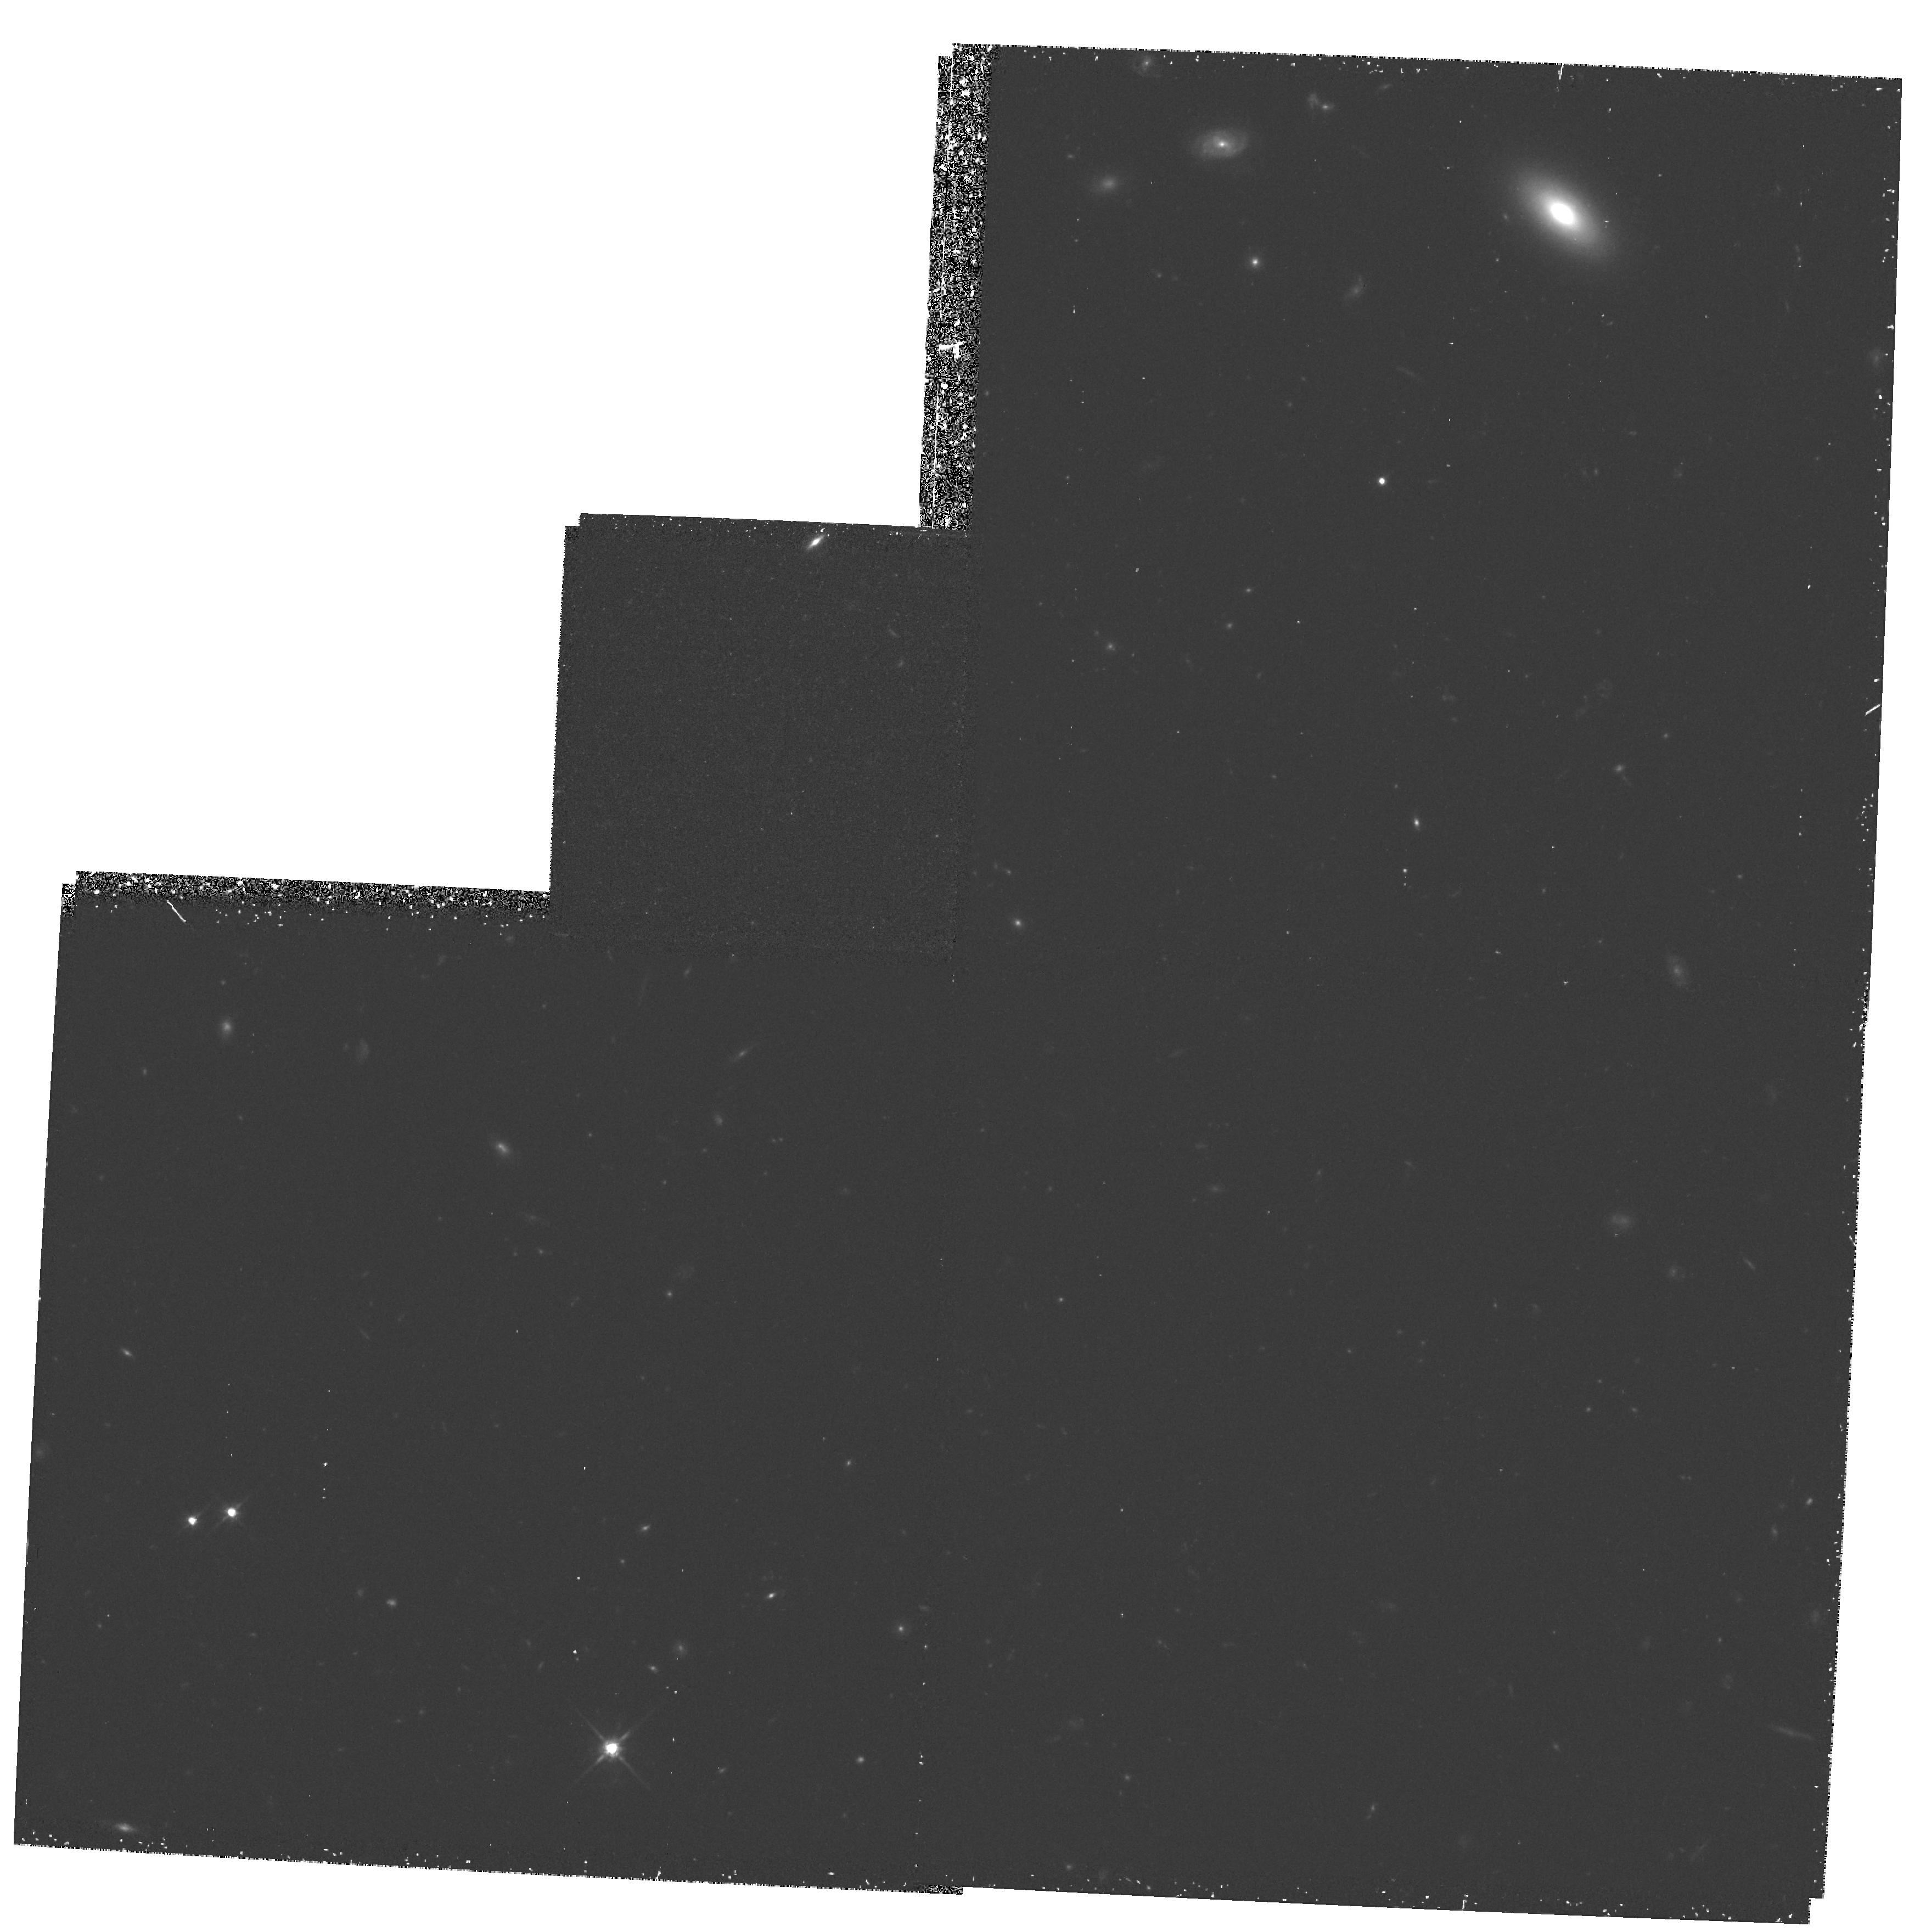
Target: EBL2
Instrument: WFPC2/PC
Filter: F814W
Exposure: 1.2 h
Observation ID: hst_5968_02_wfpc2_pc_f814w_u2uy02

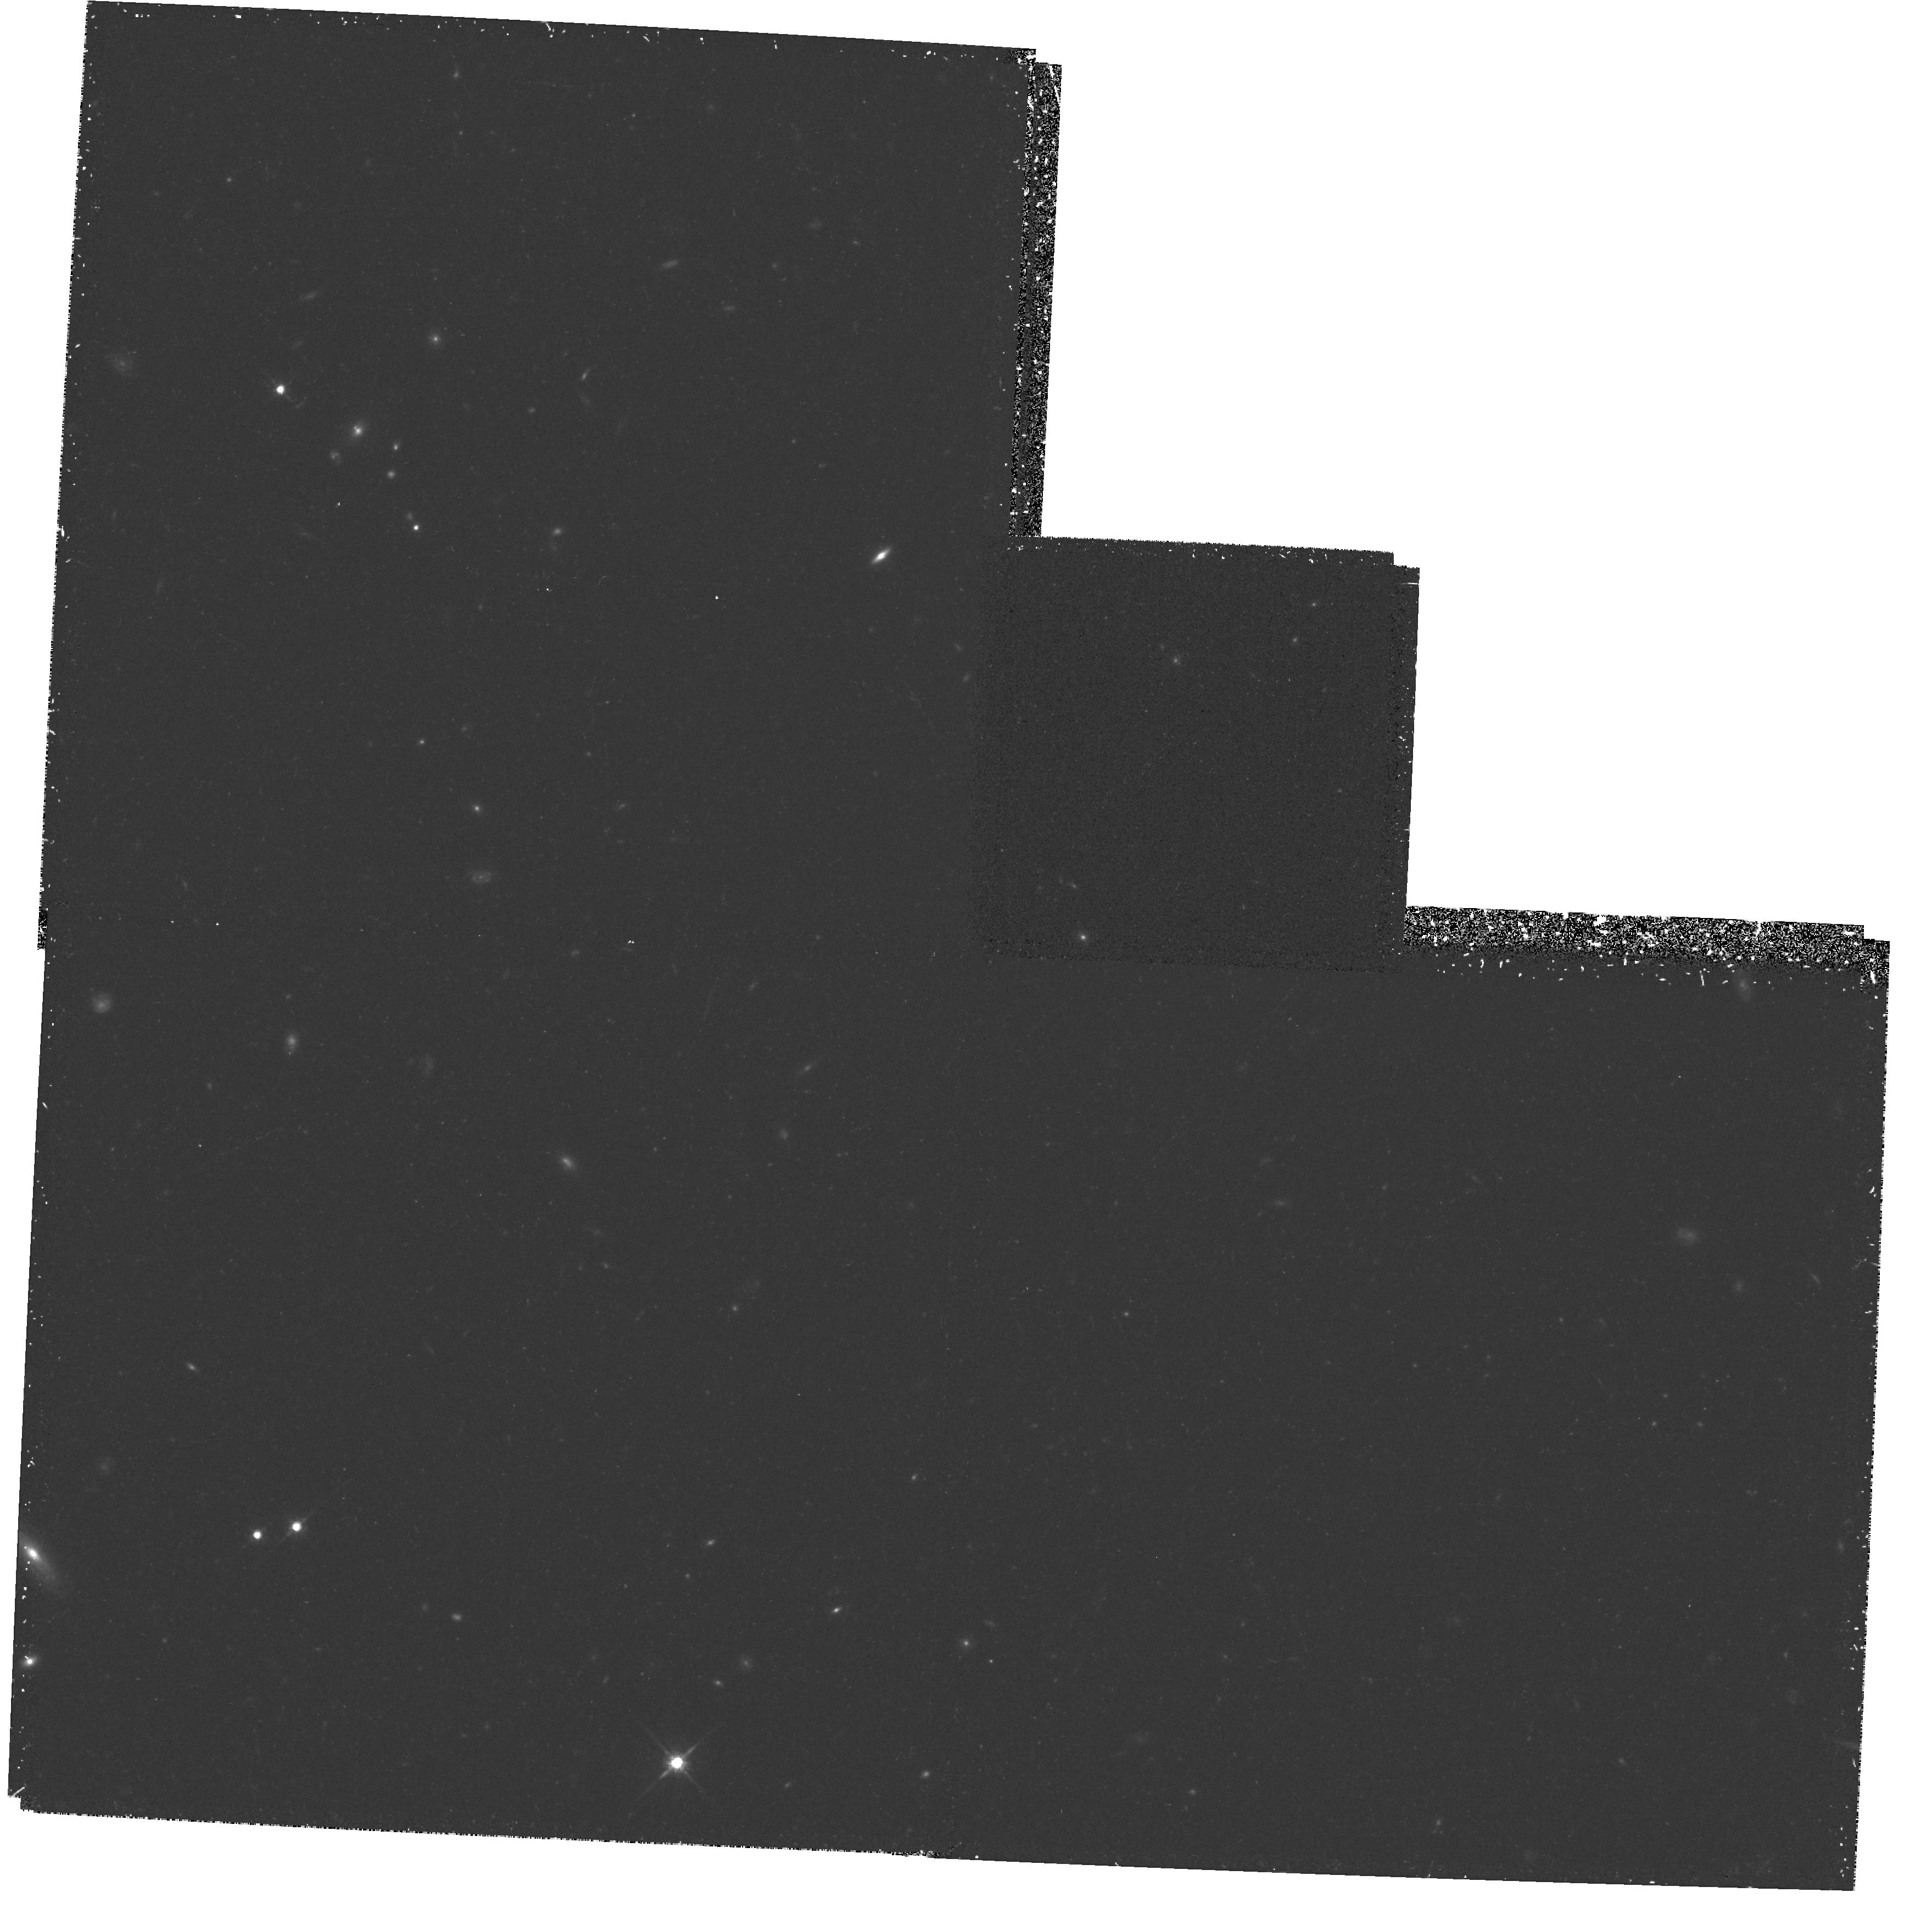
Target: EBL1
Instrument: WFPC2/PC
Filter: F814W
Exposure: 1.1 h
Observation ID: hst_5968_01_wfpc2_pc_f814w_u2uy01

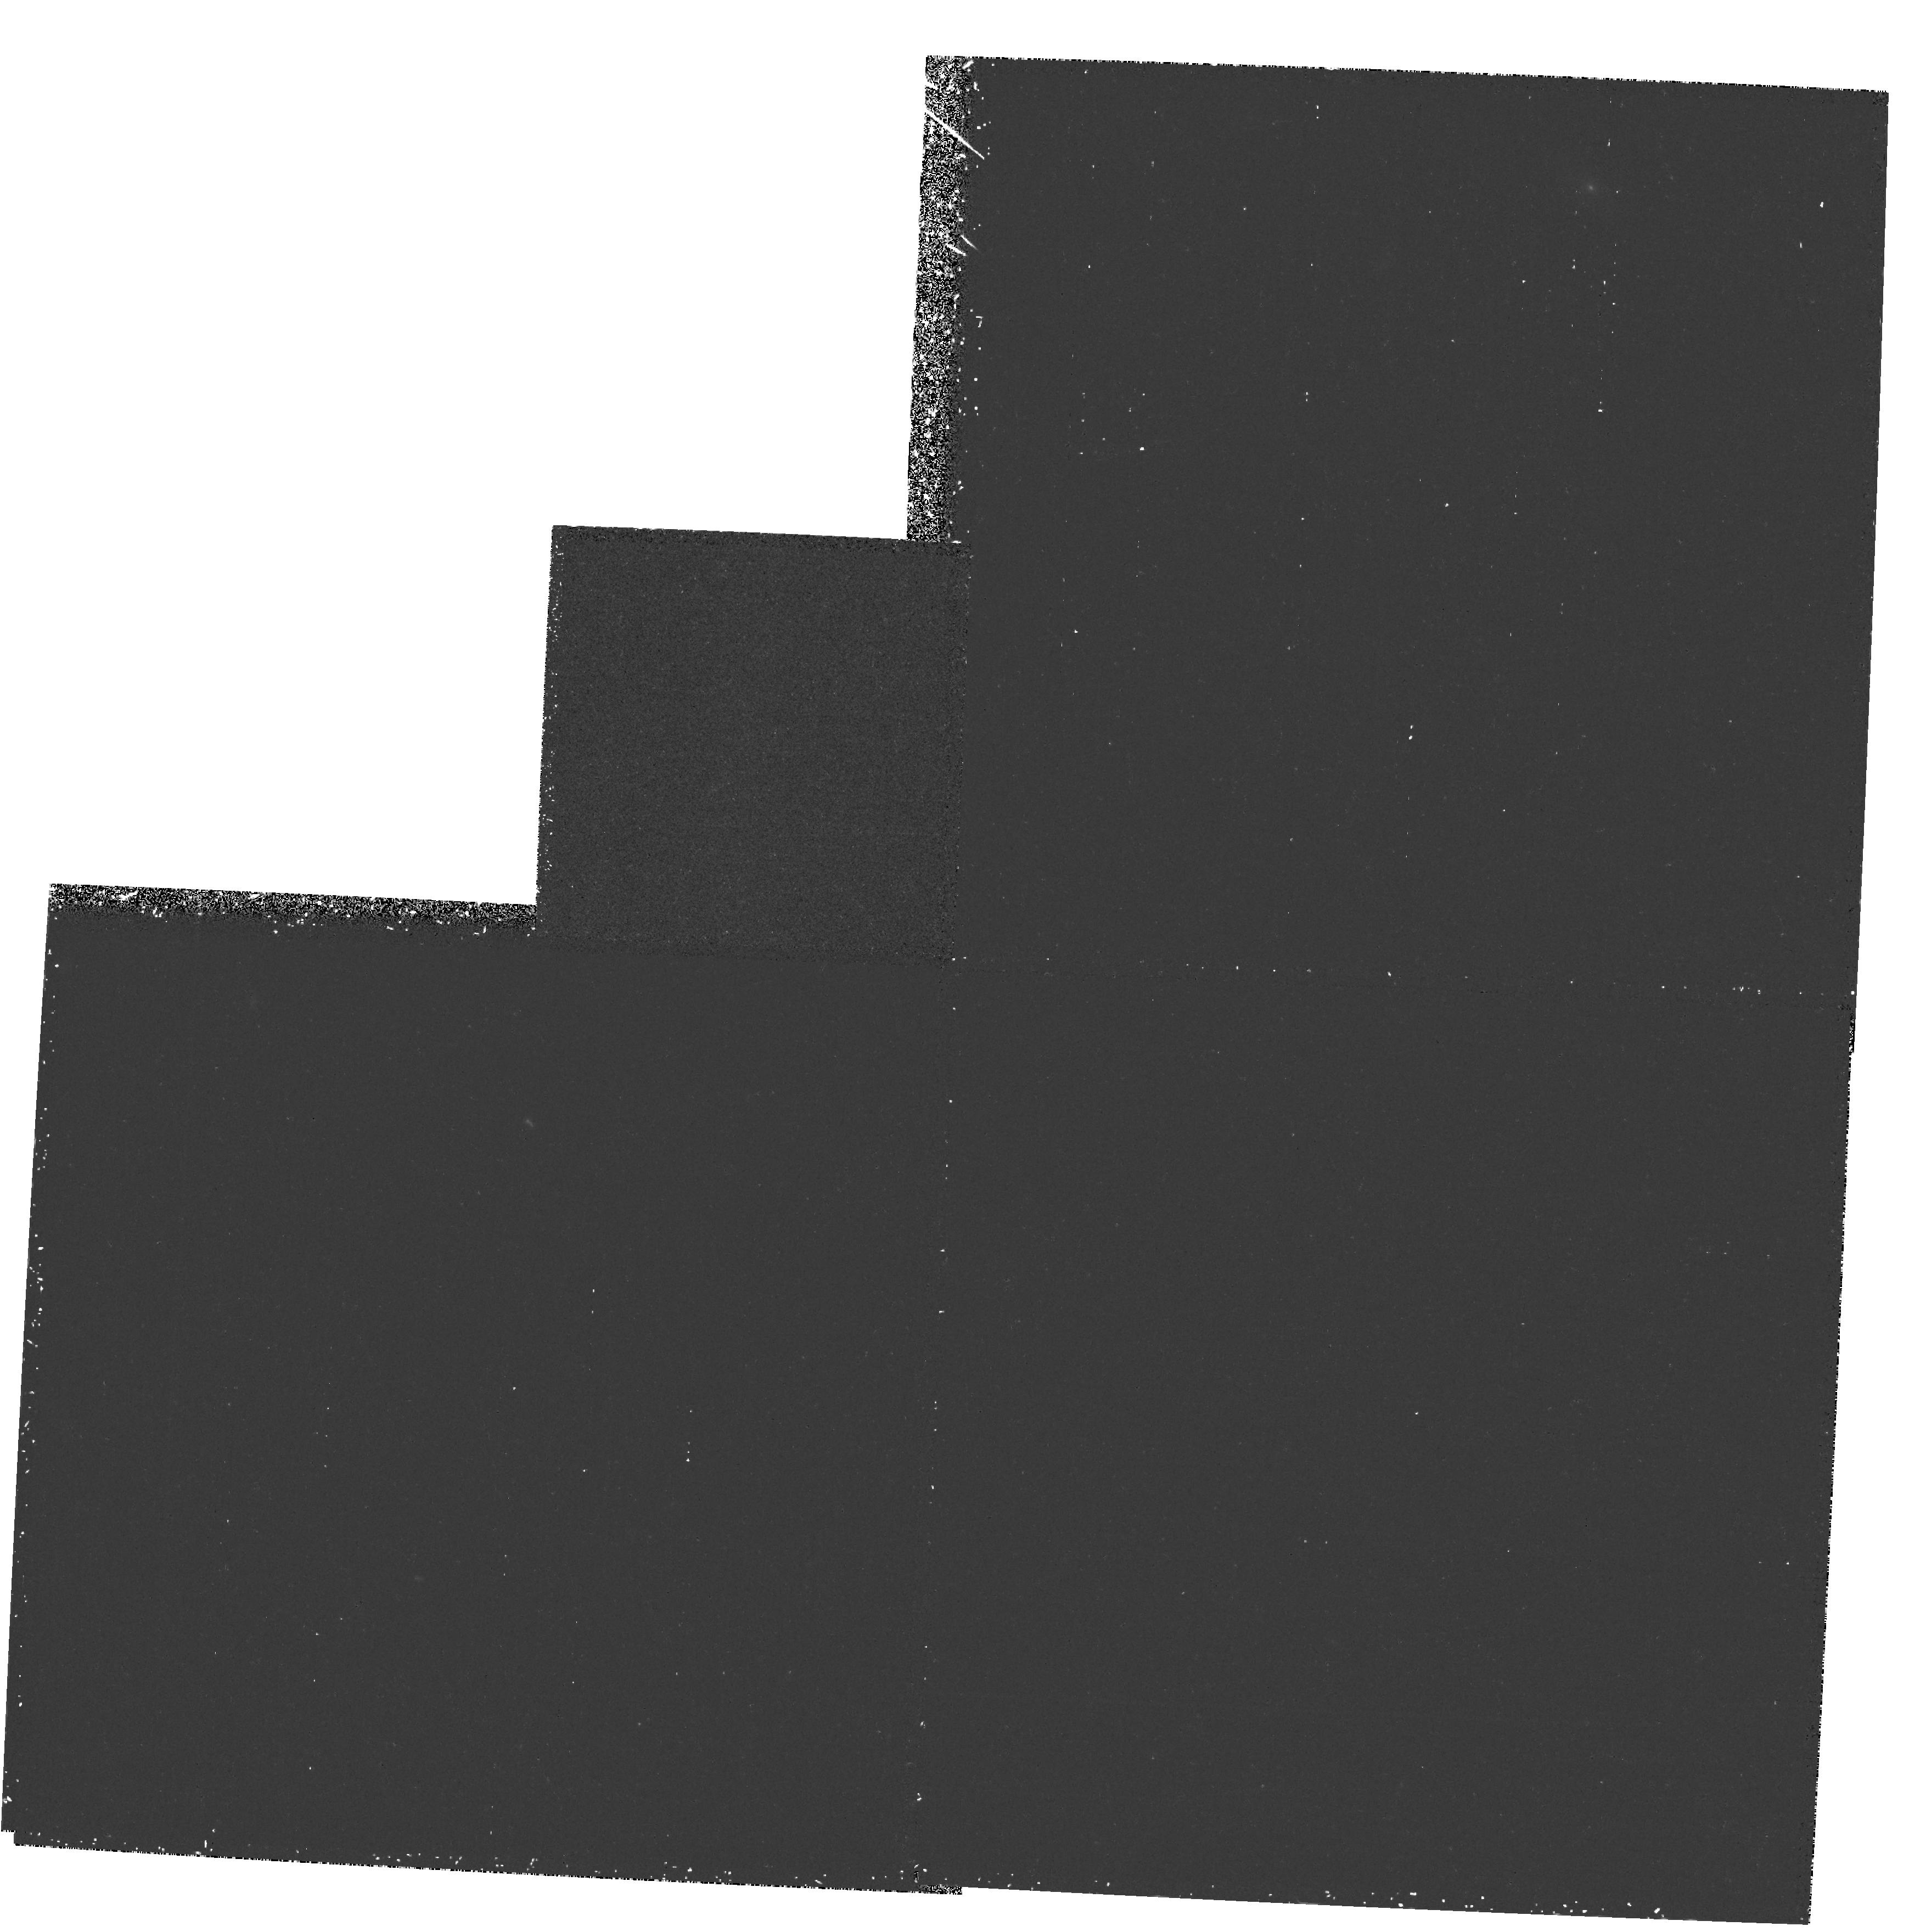
Target: EBL2
Instrument: WFPC2/PC
Filter: F300W
Exposure: 1.1 h
Observation ID: hst_5968_03_wfpc2_pc_f300w_u2uy03

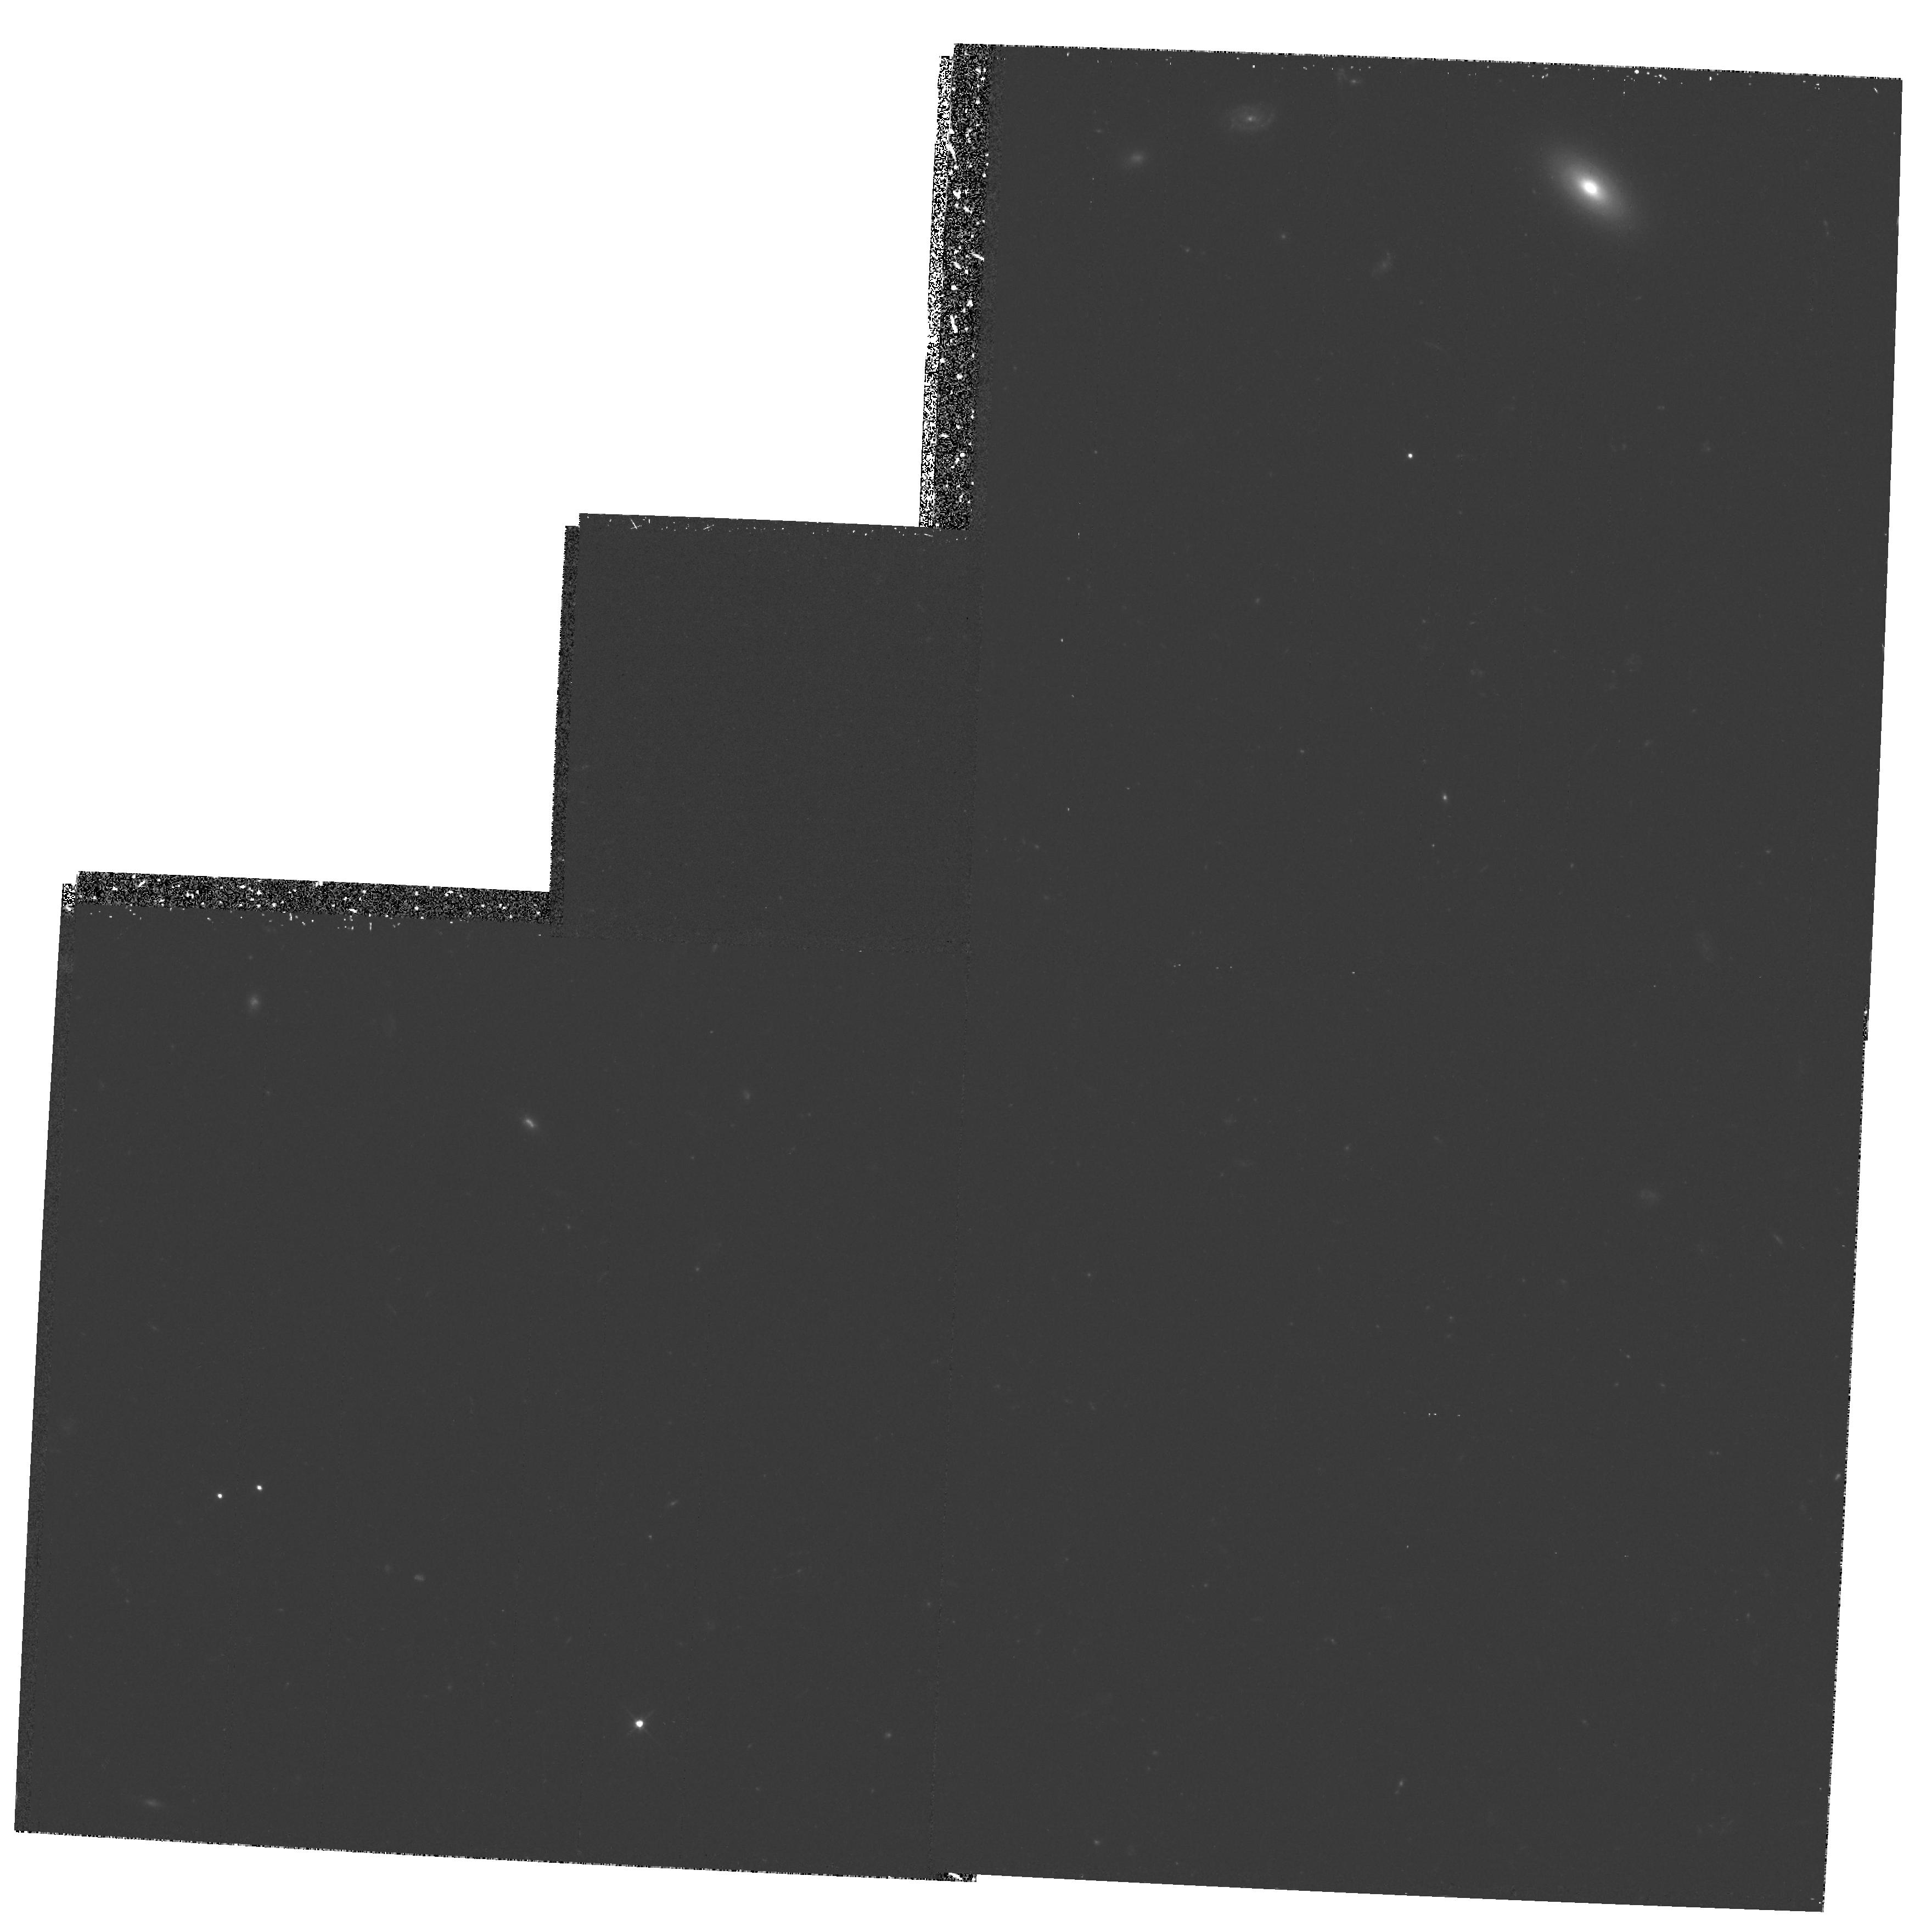
Target: EBL2
Instrument: WFPC2/PC
Filter: F555W
Exposure: 1.1 h
Observation ID: hst_5968_03_wfpc2_pc_f555w_u2uy03

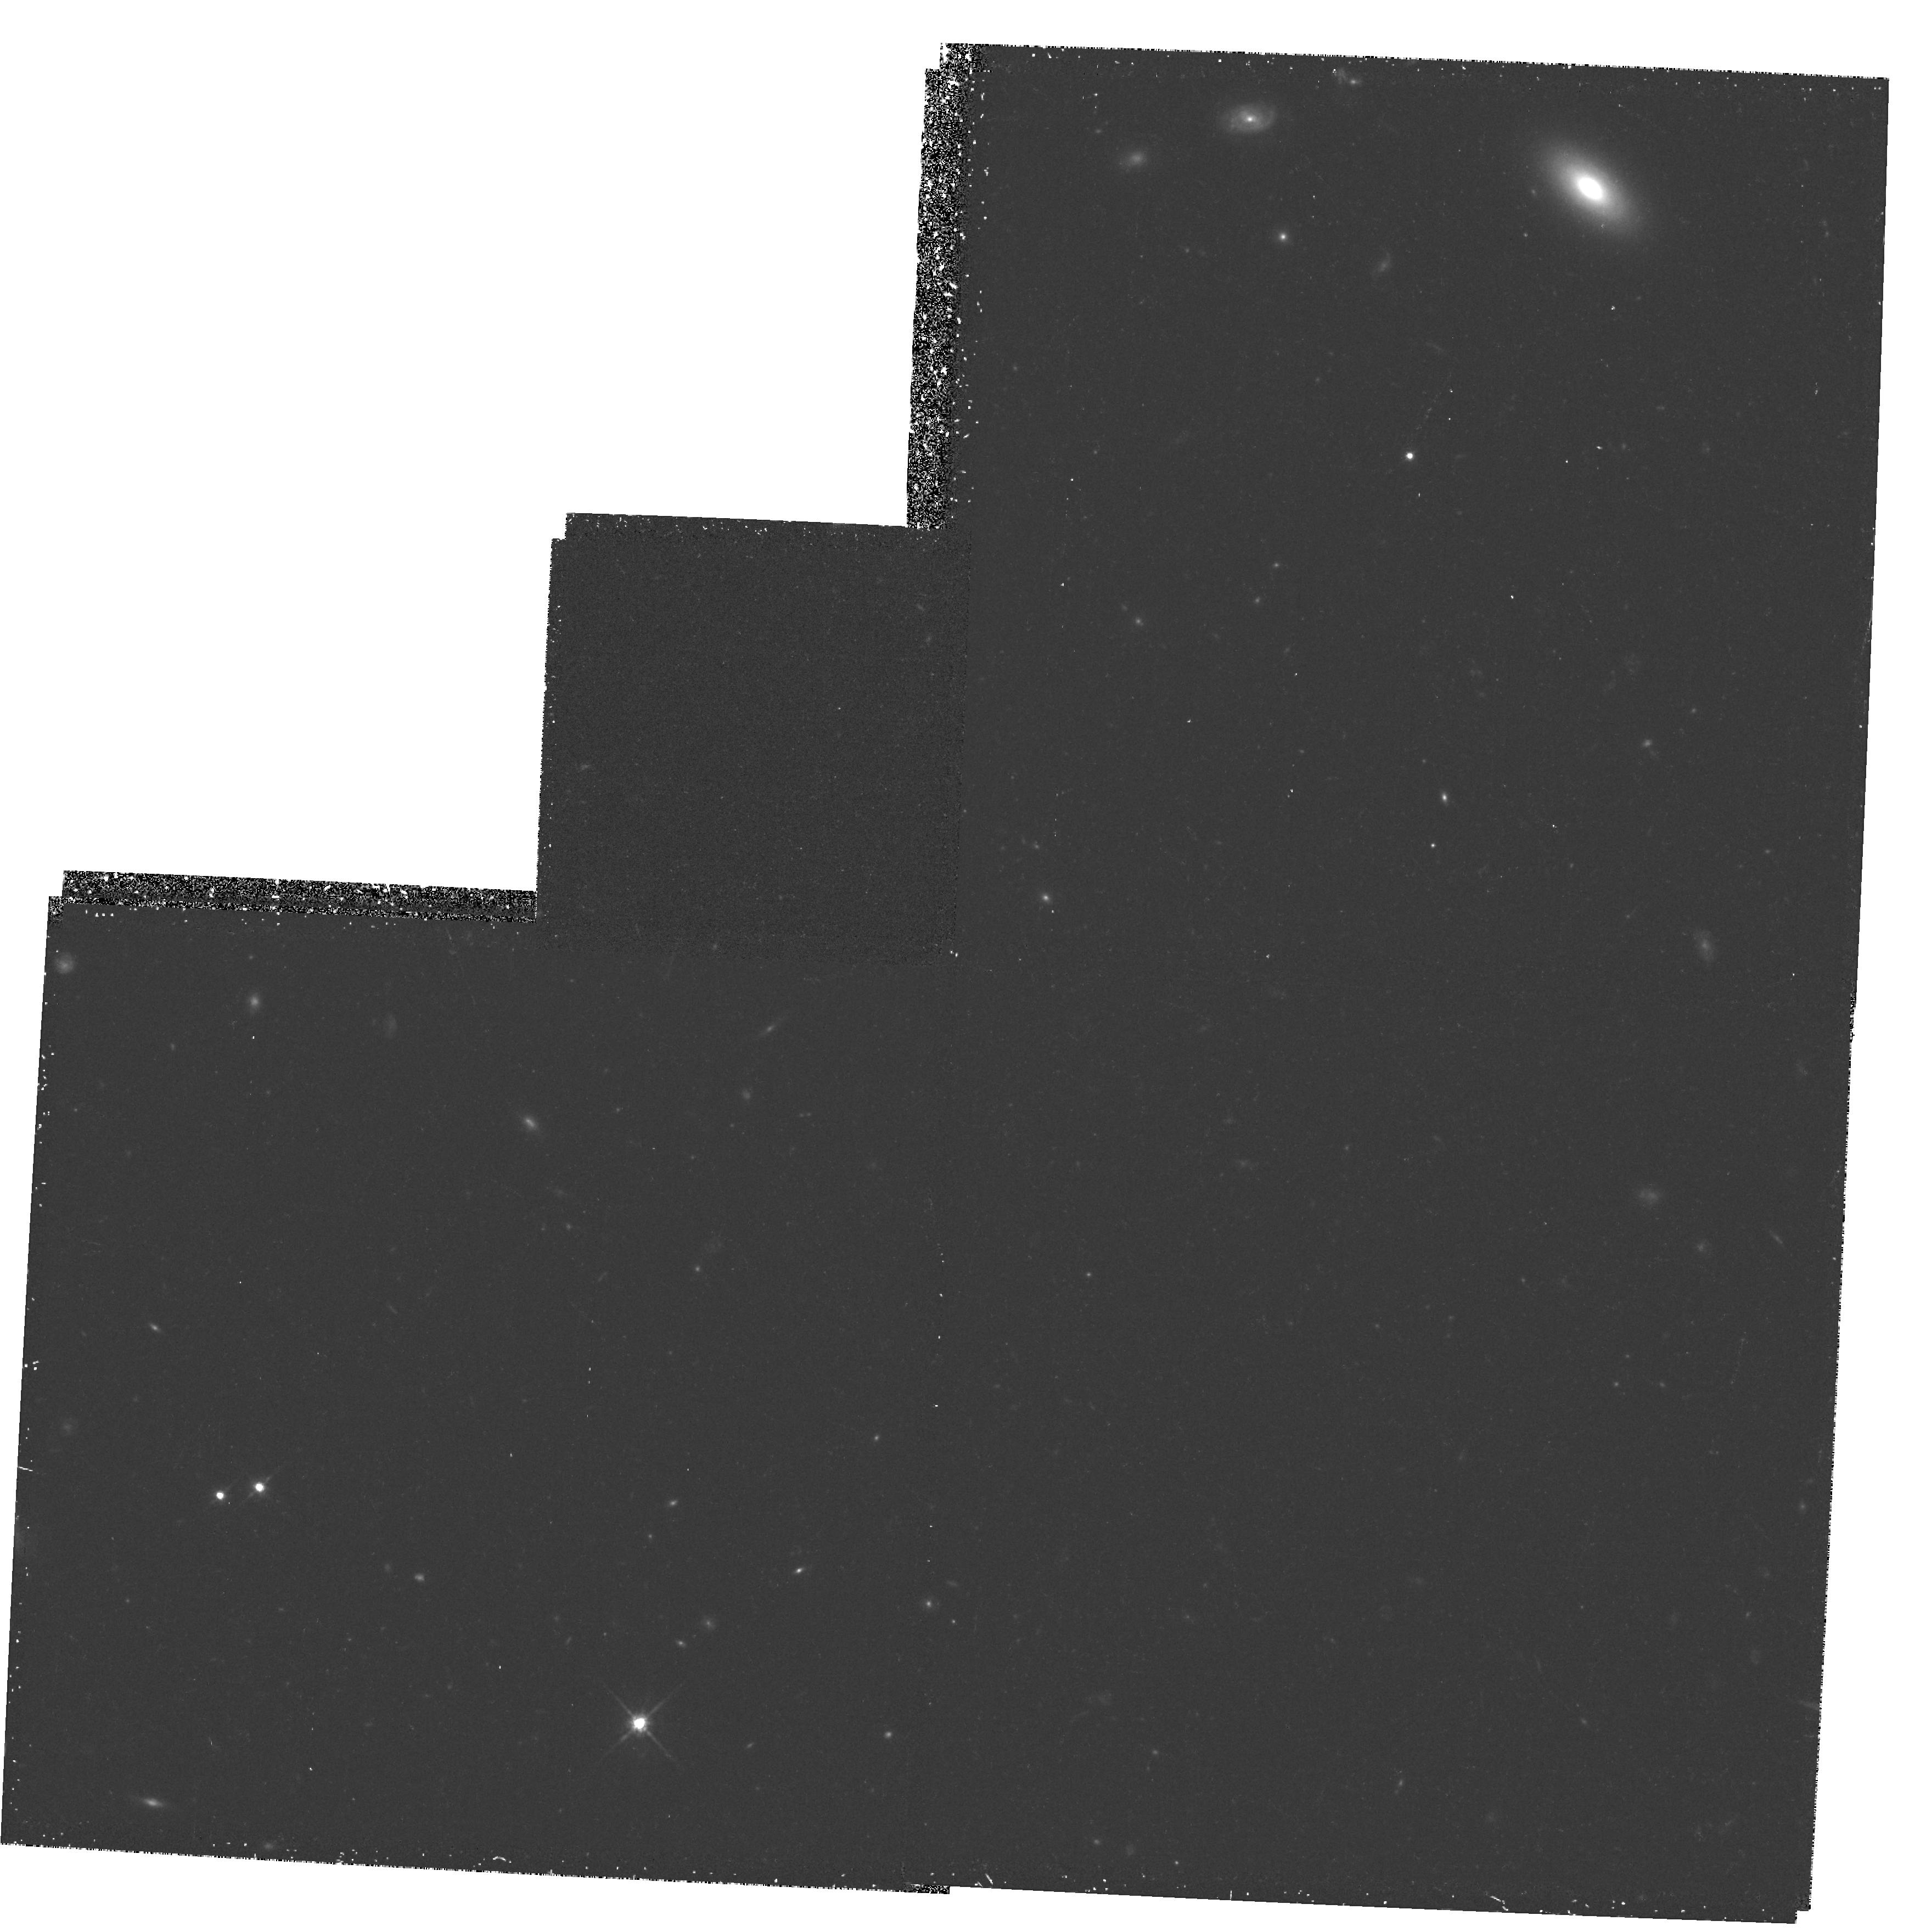
Target: EBL2
Instrument: WFPC2/PC
Filter: F814W
Exposure: 1.1 h
Observation ID: hst_5968_03_wfpc2_pc_f814w_u2uy03

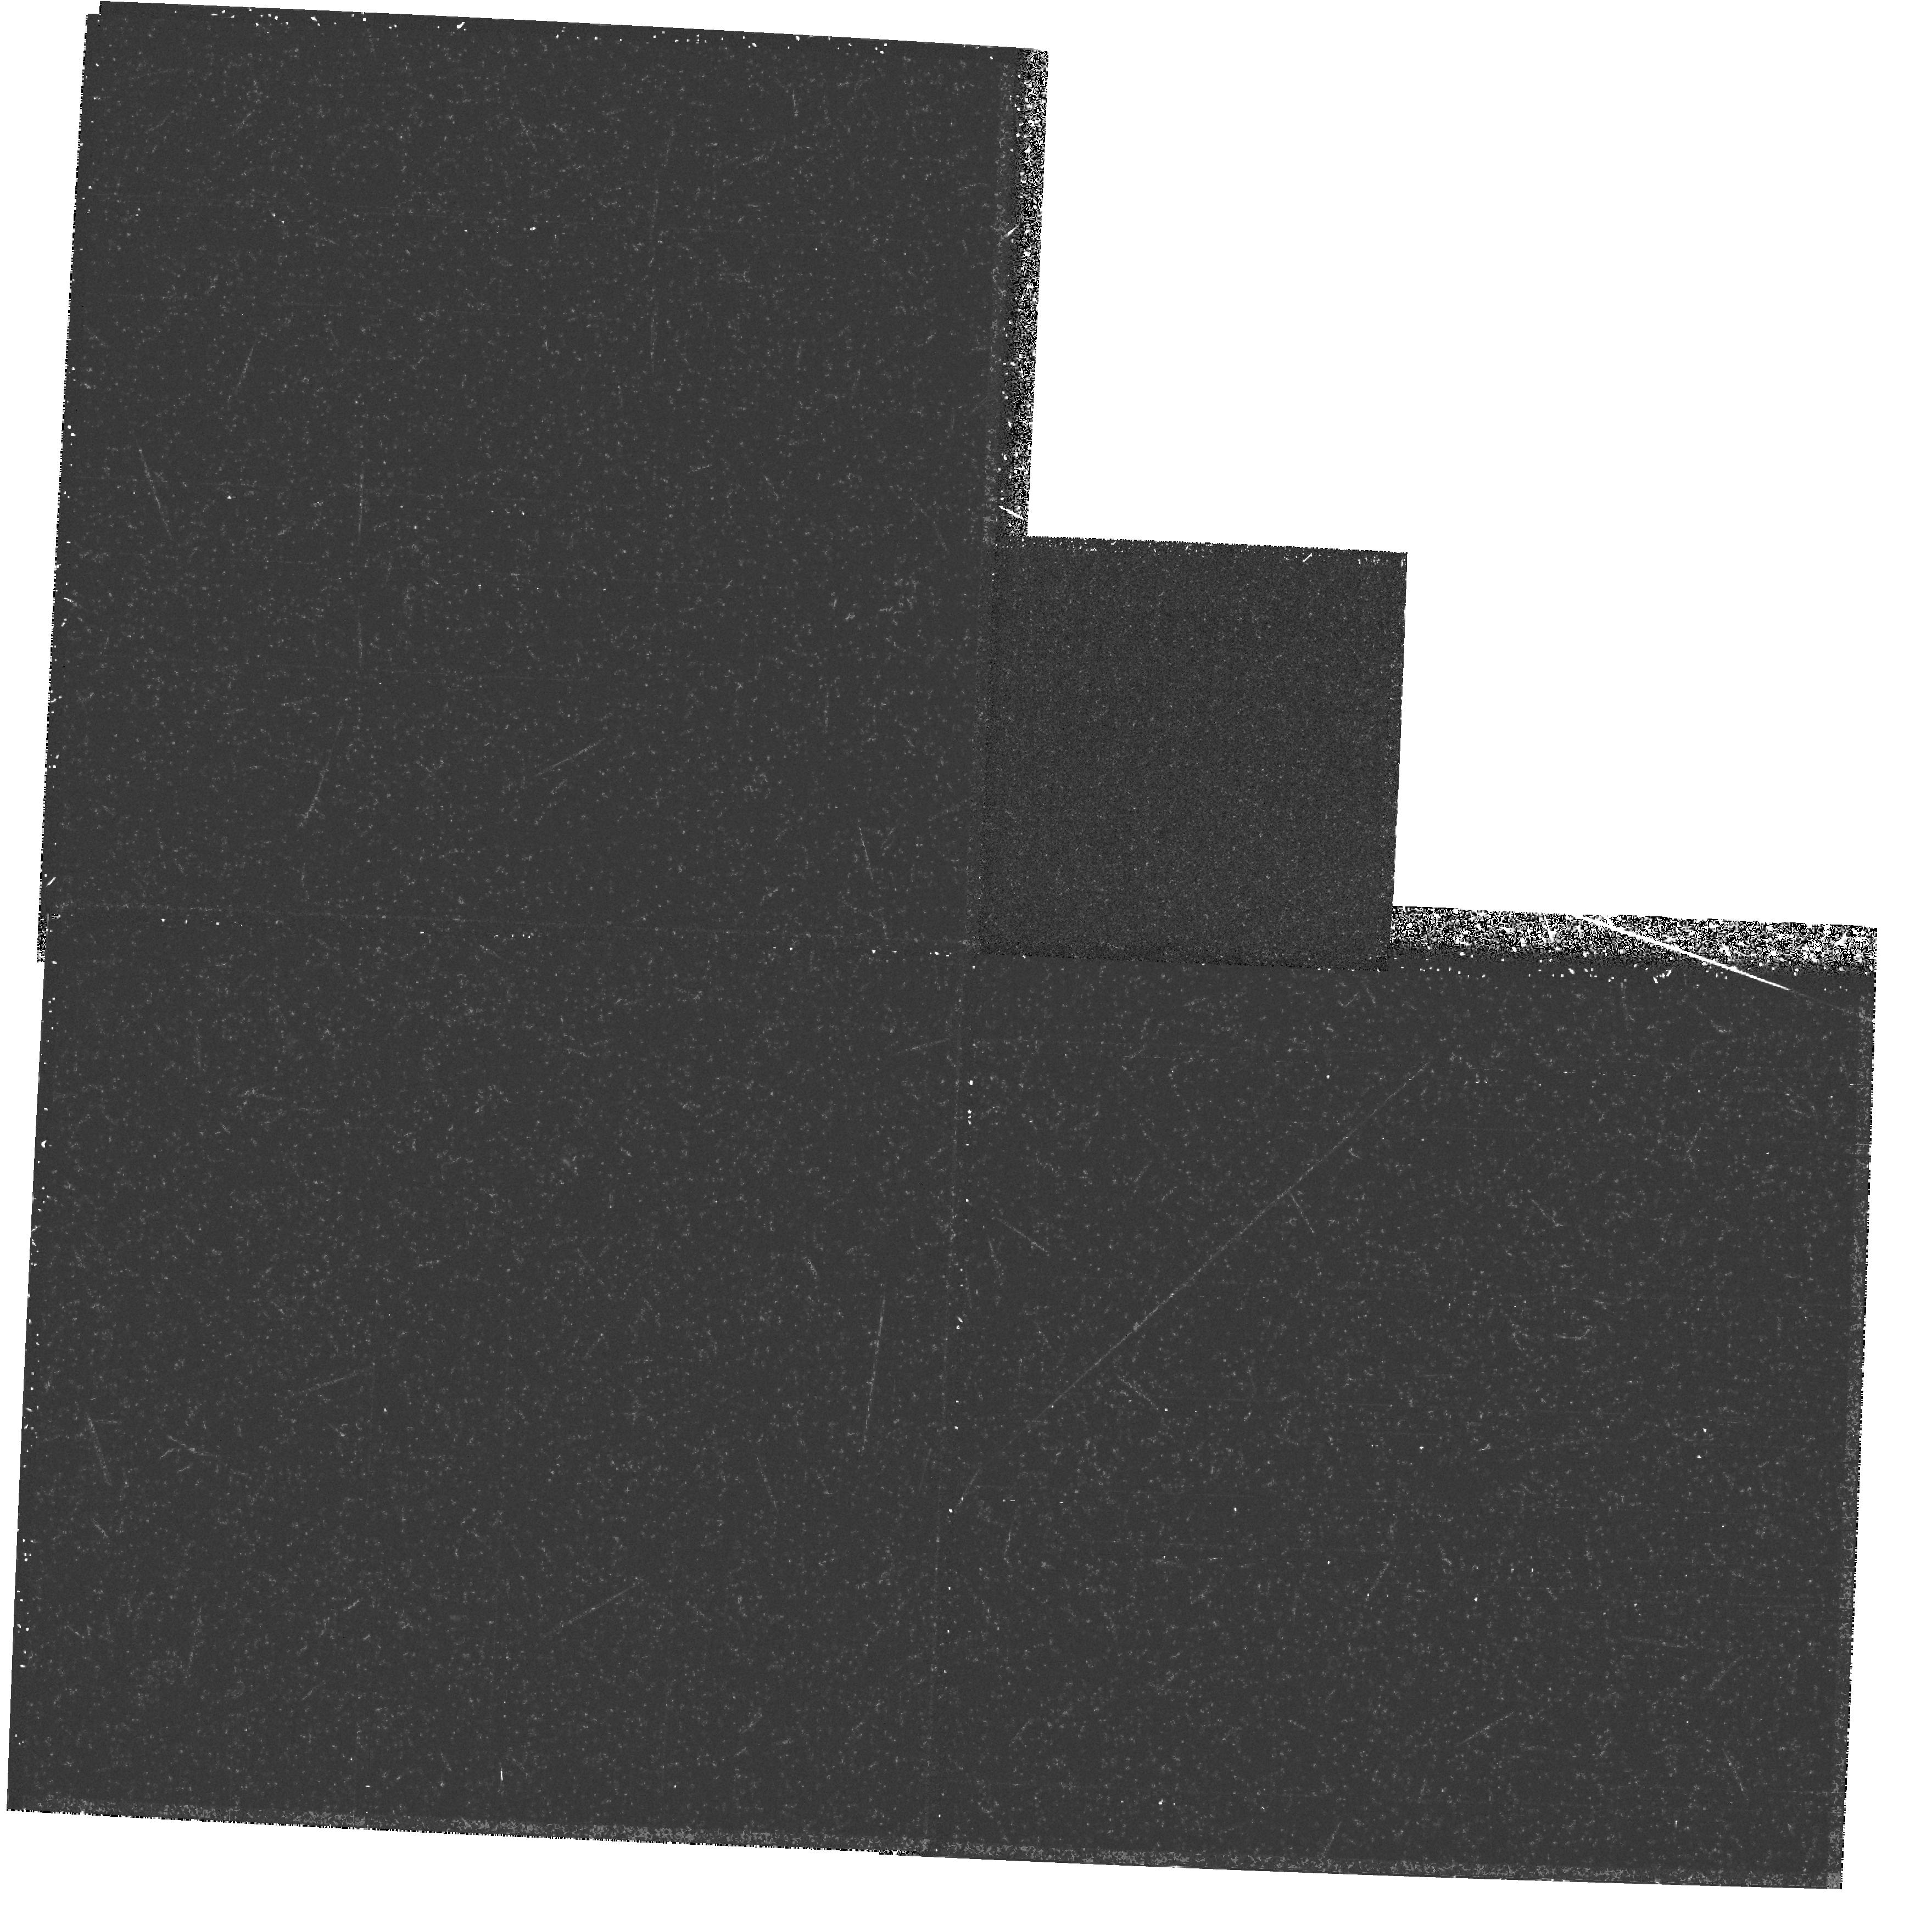
Target: EBL1
Instrument: WFPC2/PC
Filter: F300W
Exposure: 1.1 h
Observation ID: hst_5968_01_wfpc2_pc_f300w_u2uy01

EXTRAGALACTIC BACKGROUND LIGHT (PI: Freedman, Wendy L.)

The integrated optical flux from the diffuse extragalactic background light (EBL) is a unique cosmological signature of the Universe. It is a volume integral of energy that has been continuously generated from the first epoch of star formation to the present day. As such it is a fundamental physical quantity, unique to this Universe and profound in its role in ultimately constraining galaxy evolution, star formation and chemical enrichment models of the Universe. The numerical value of this quantity is still unknown; however, HST is now capable of measuring it. Ground-based attempts to measure the EBL have been dominated by systematics and frustrated by the Earth's atmosphere, by opacity in the UV and by intense line emission (airglow) in the optical and near infrared. With HST we can directly access the ultraviolet and near-infrared portions of the spectrum for the first time, as well as work at optical wavelengths where the foreground contamination is reduced by as much as an order of magnitude. Furthermore, the IRAS mission has allowed us to select low 100Mum (dust- free) high-latitude windows out of the Galactic plane. Given these ultra-dark, transparent lines of sight, combined with the broad range of WFPC2 sensitivity, we are confident that a firm measurement of the integrated light and broadband spectrum of the EBL is now feasible. HST is uniquely poised to undertake this long overdue cosmological measurement.